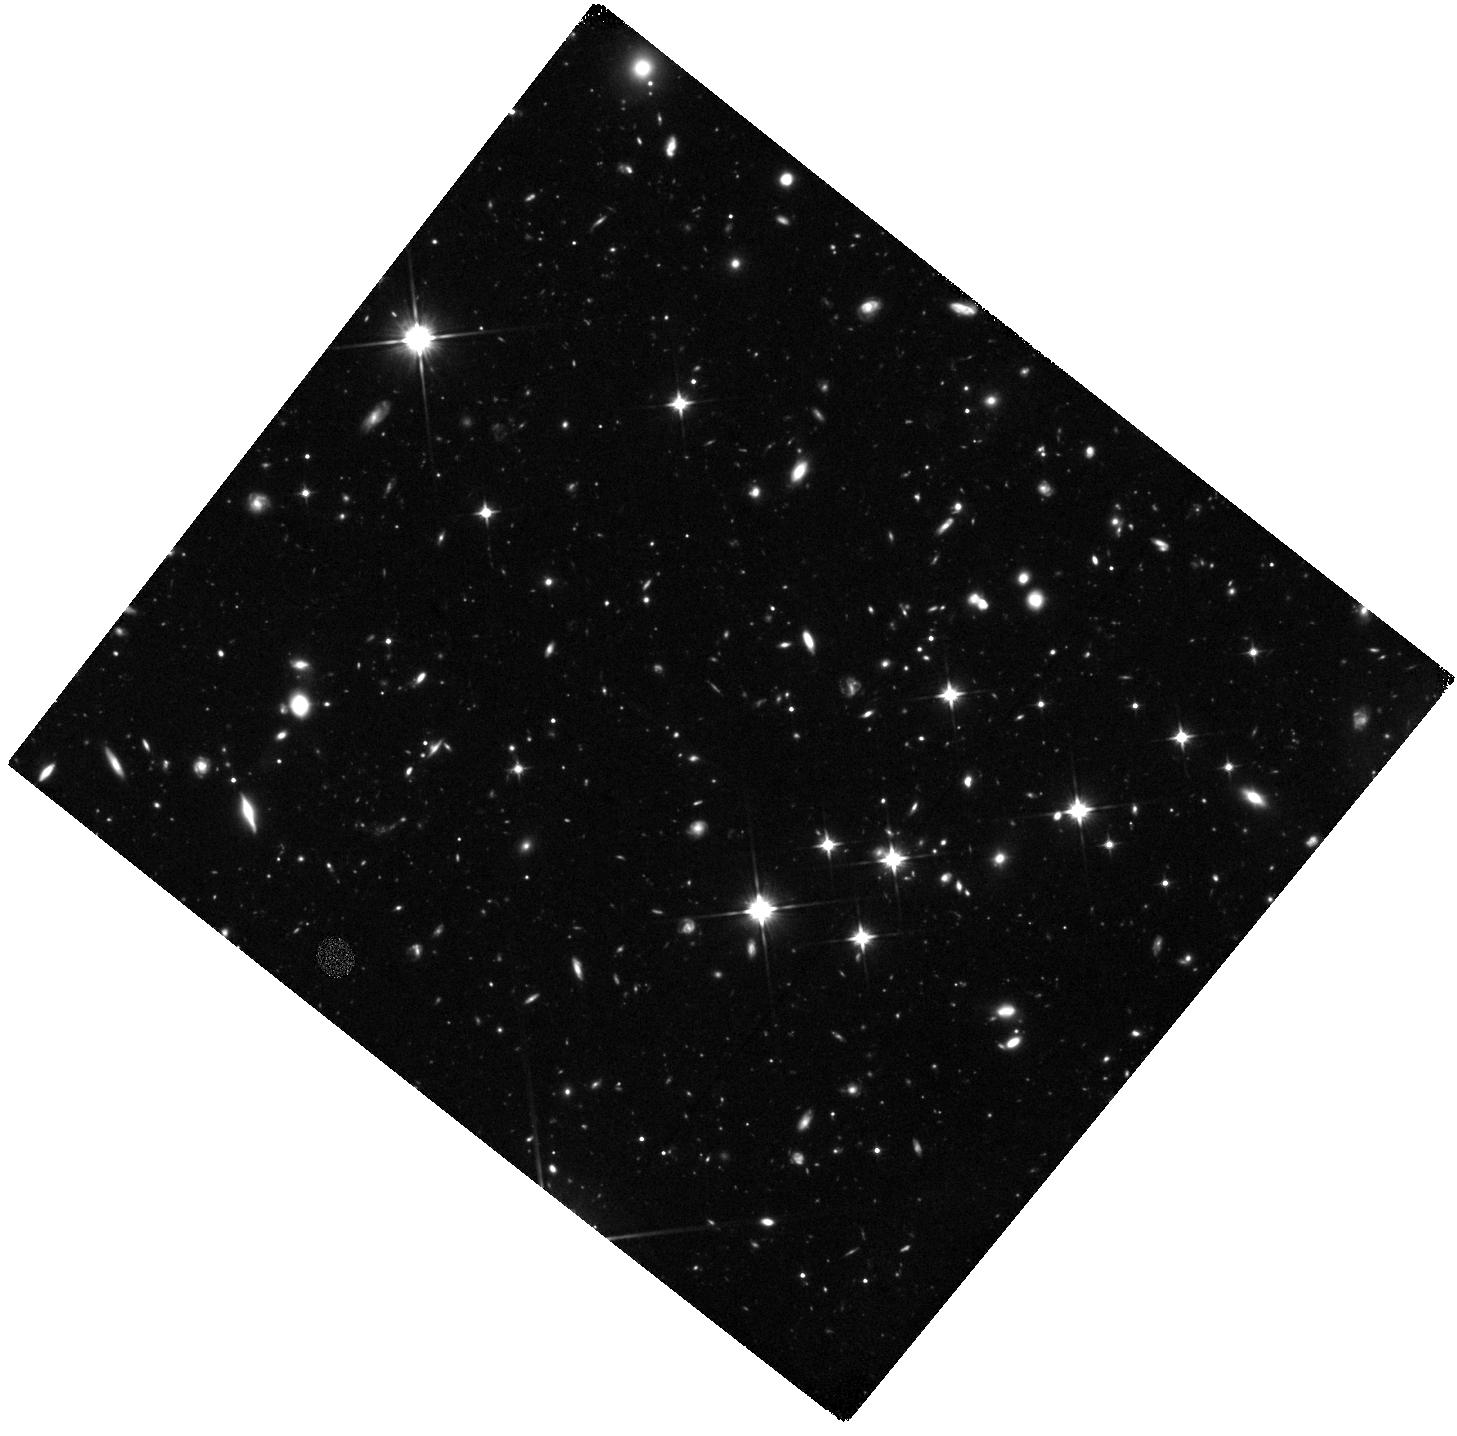
Target: GRB-060927
Instrument: WFC3/IR
Filter: F110W
Exposure: 3.9 h
Observation ID: hst_11734_08_wfc3_ir_f110w_ib5v08

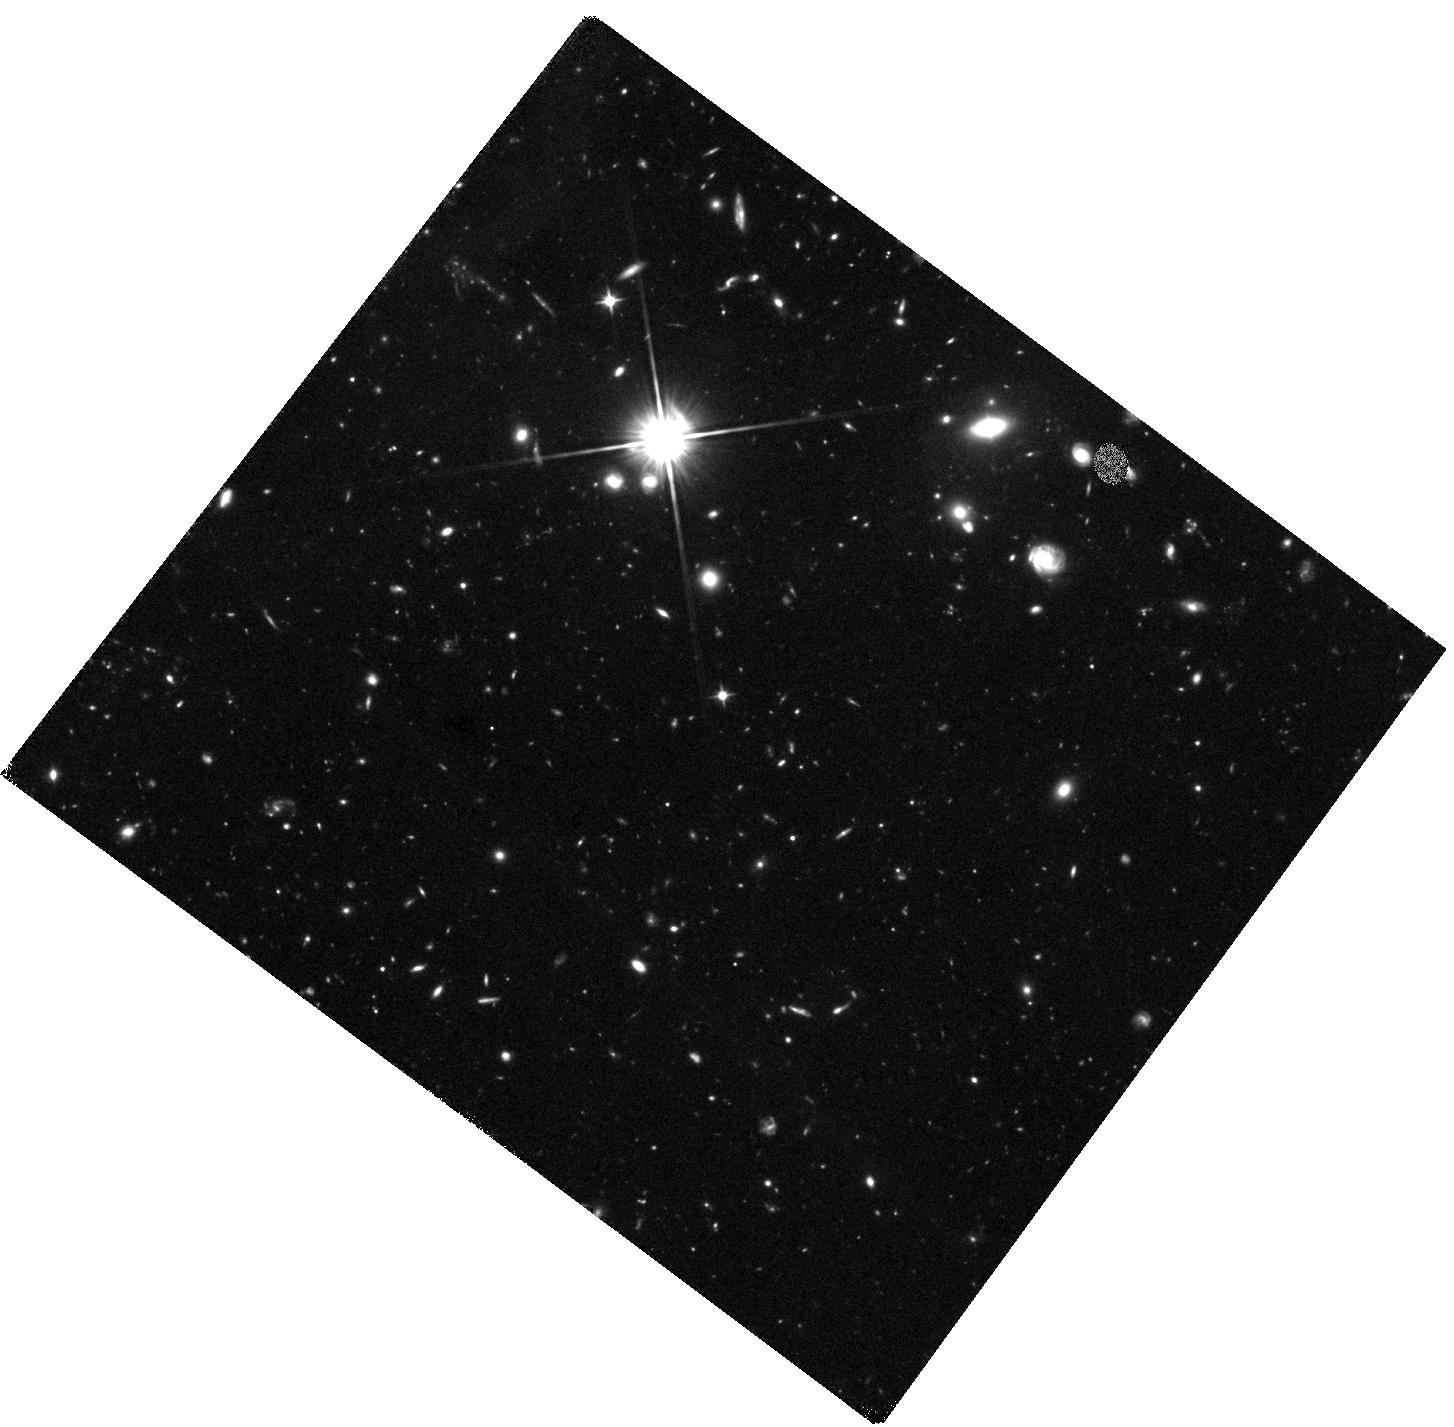
Target: GRB-060223
Instrument: WFC3/IR
Filter: F110W
Exposure: 2.3 h
Observation ID: hst_11734_01_wfc3_ir_f110w_ib5v01

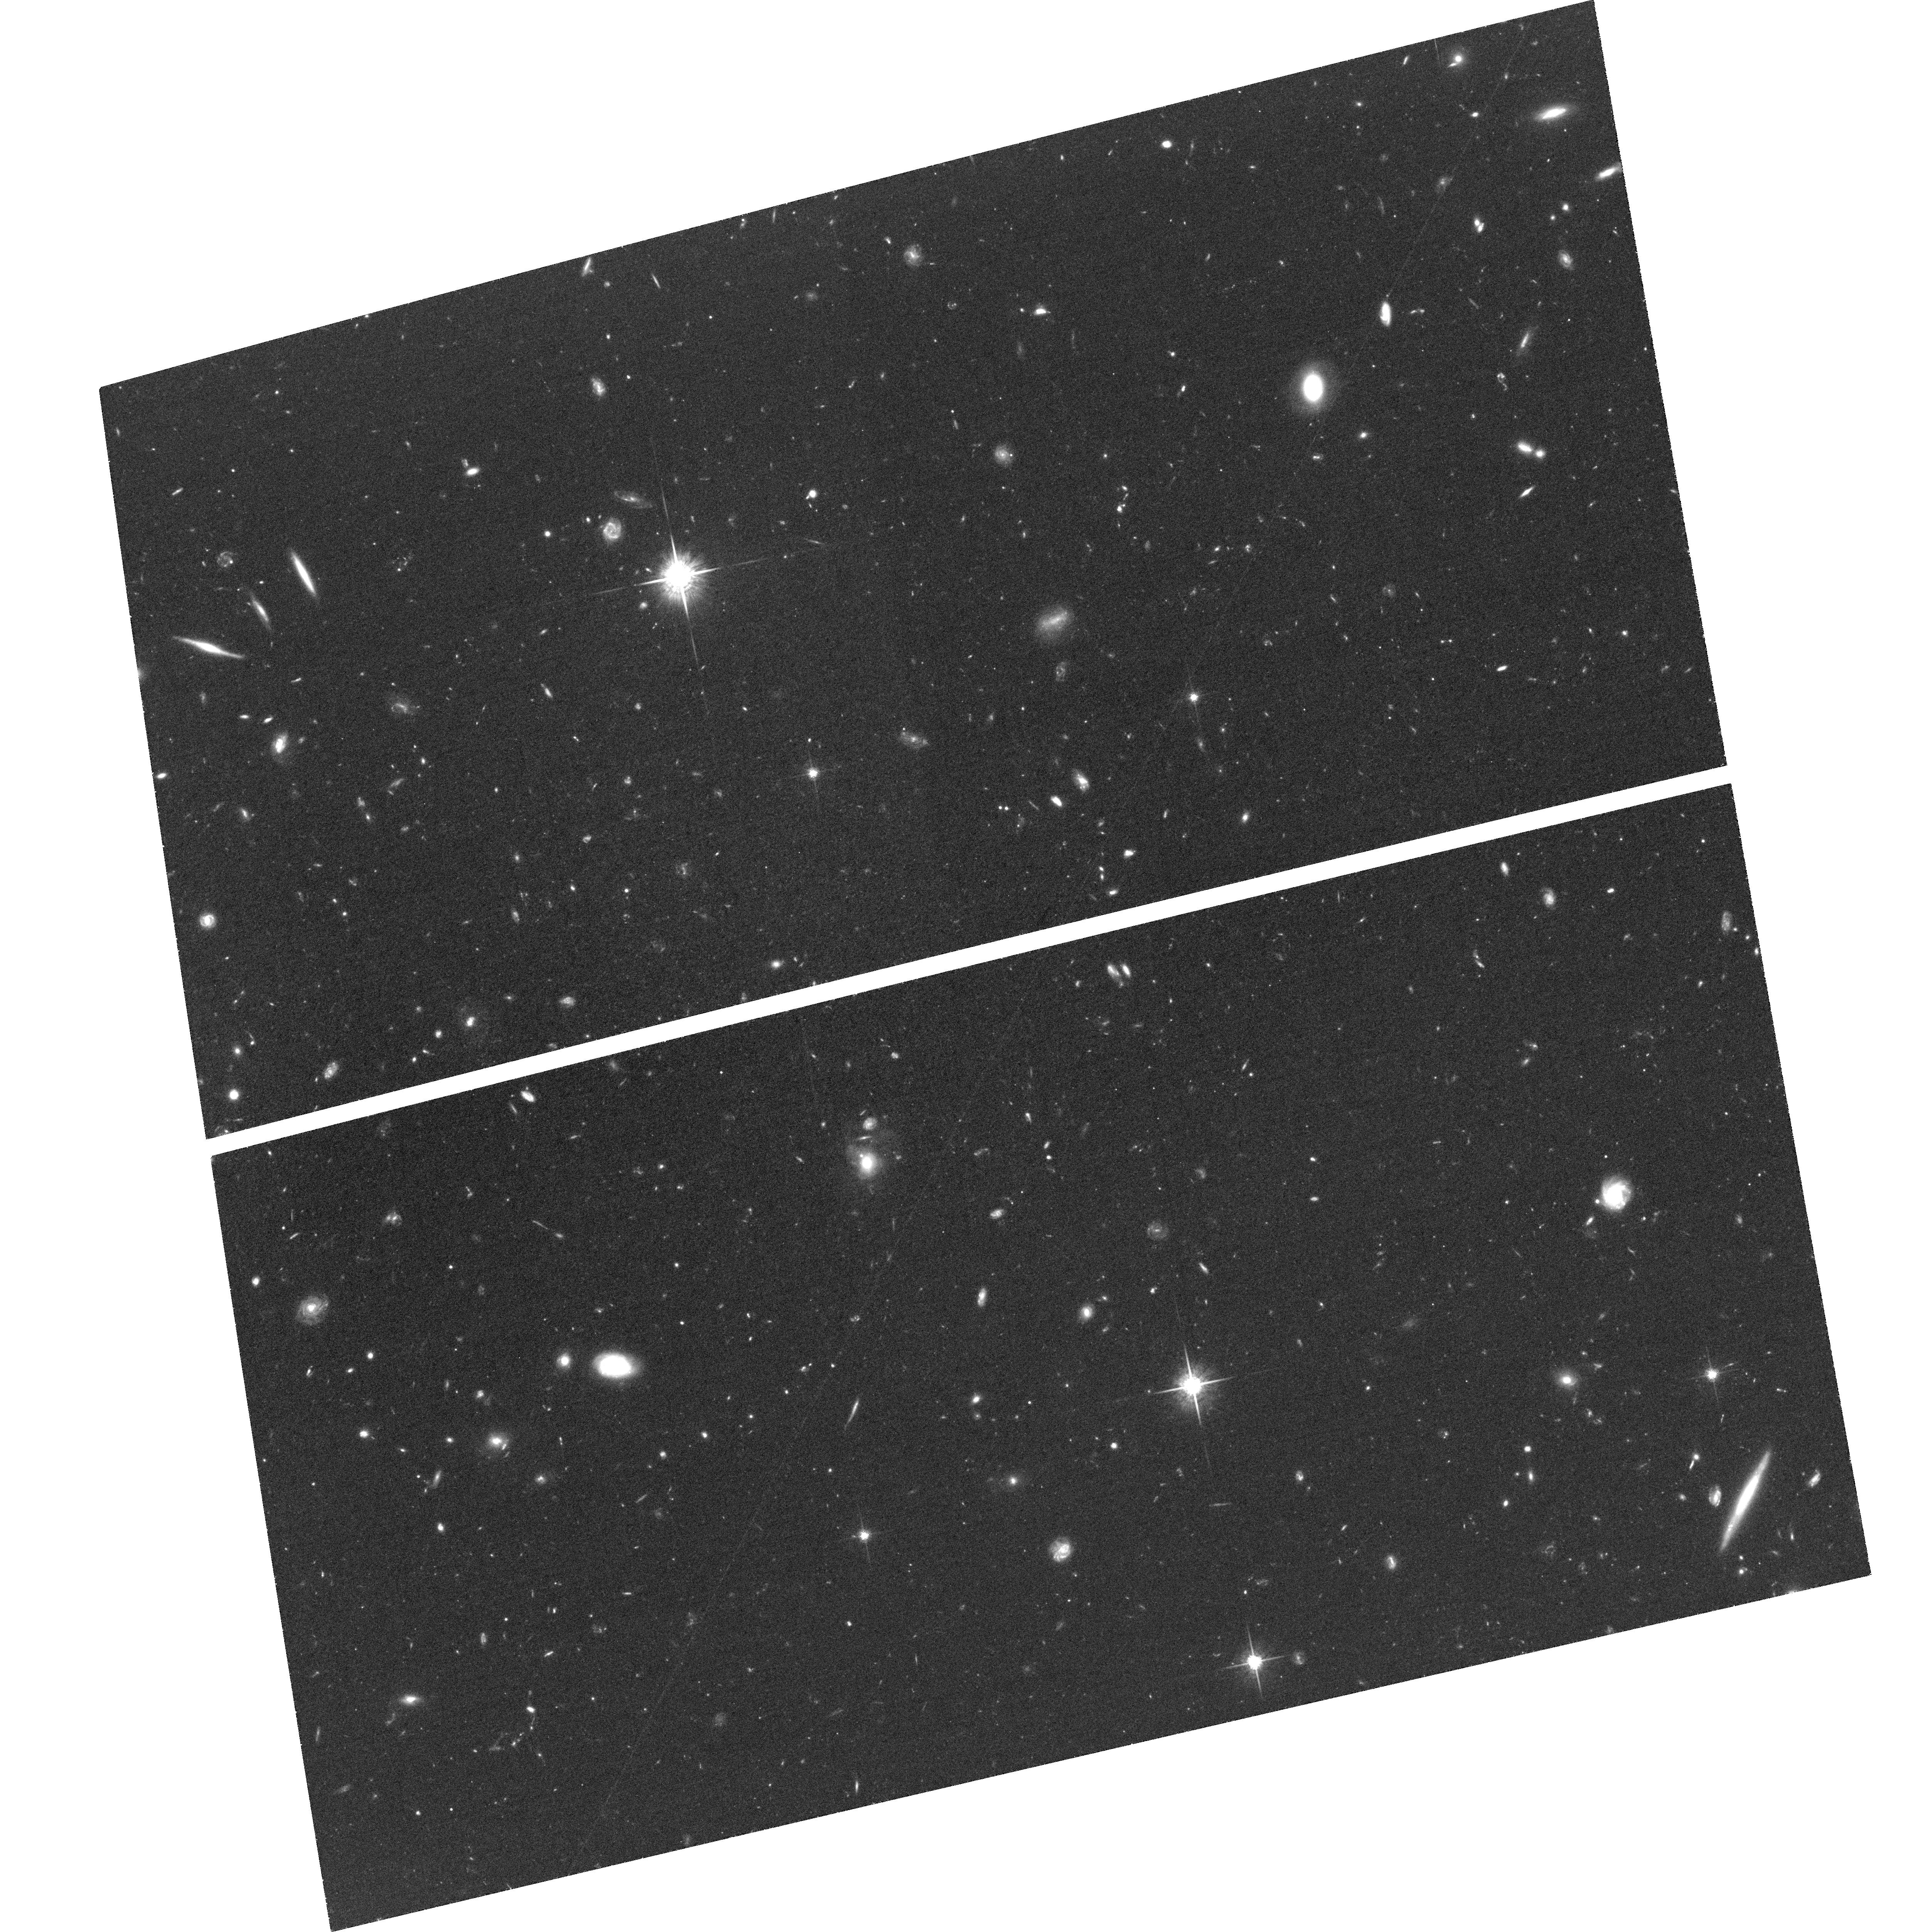
Target: GRB-050908
Instrument: ACS/WFC
Filter: F775W
Exposure: 2.2 h
Observation ID: hst_11734_03_acs_wfc_f775w_jb5v03

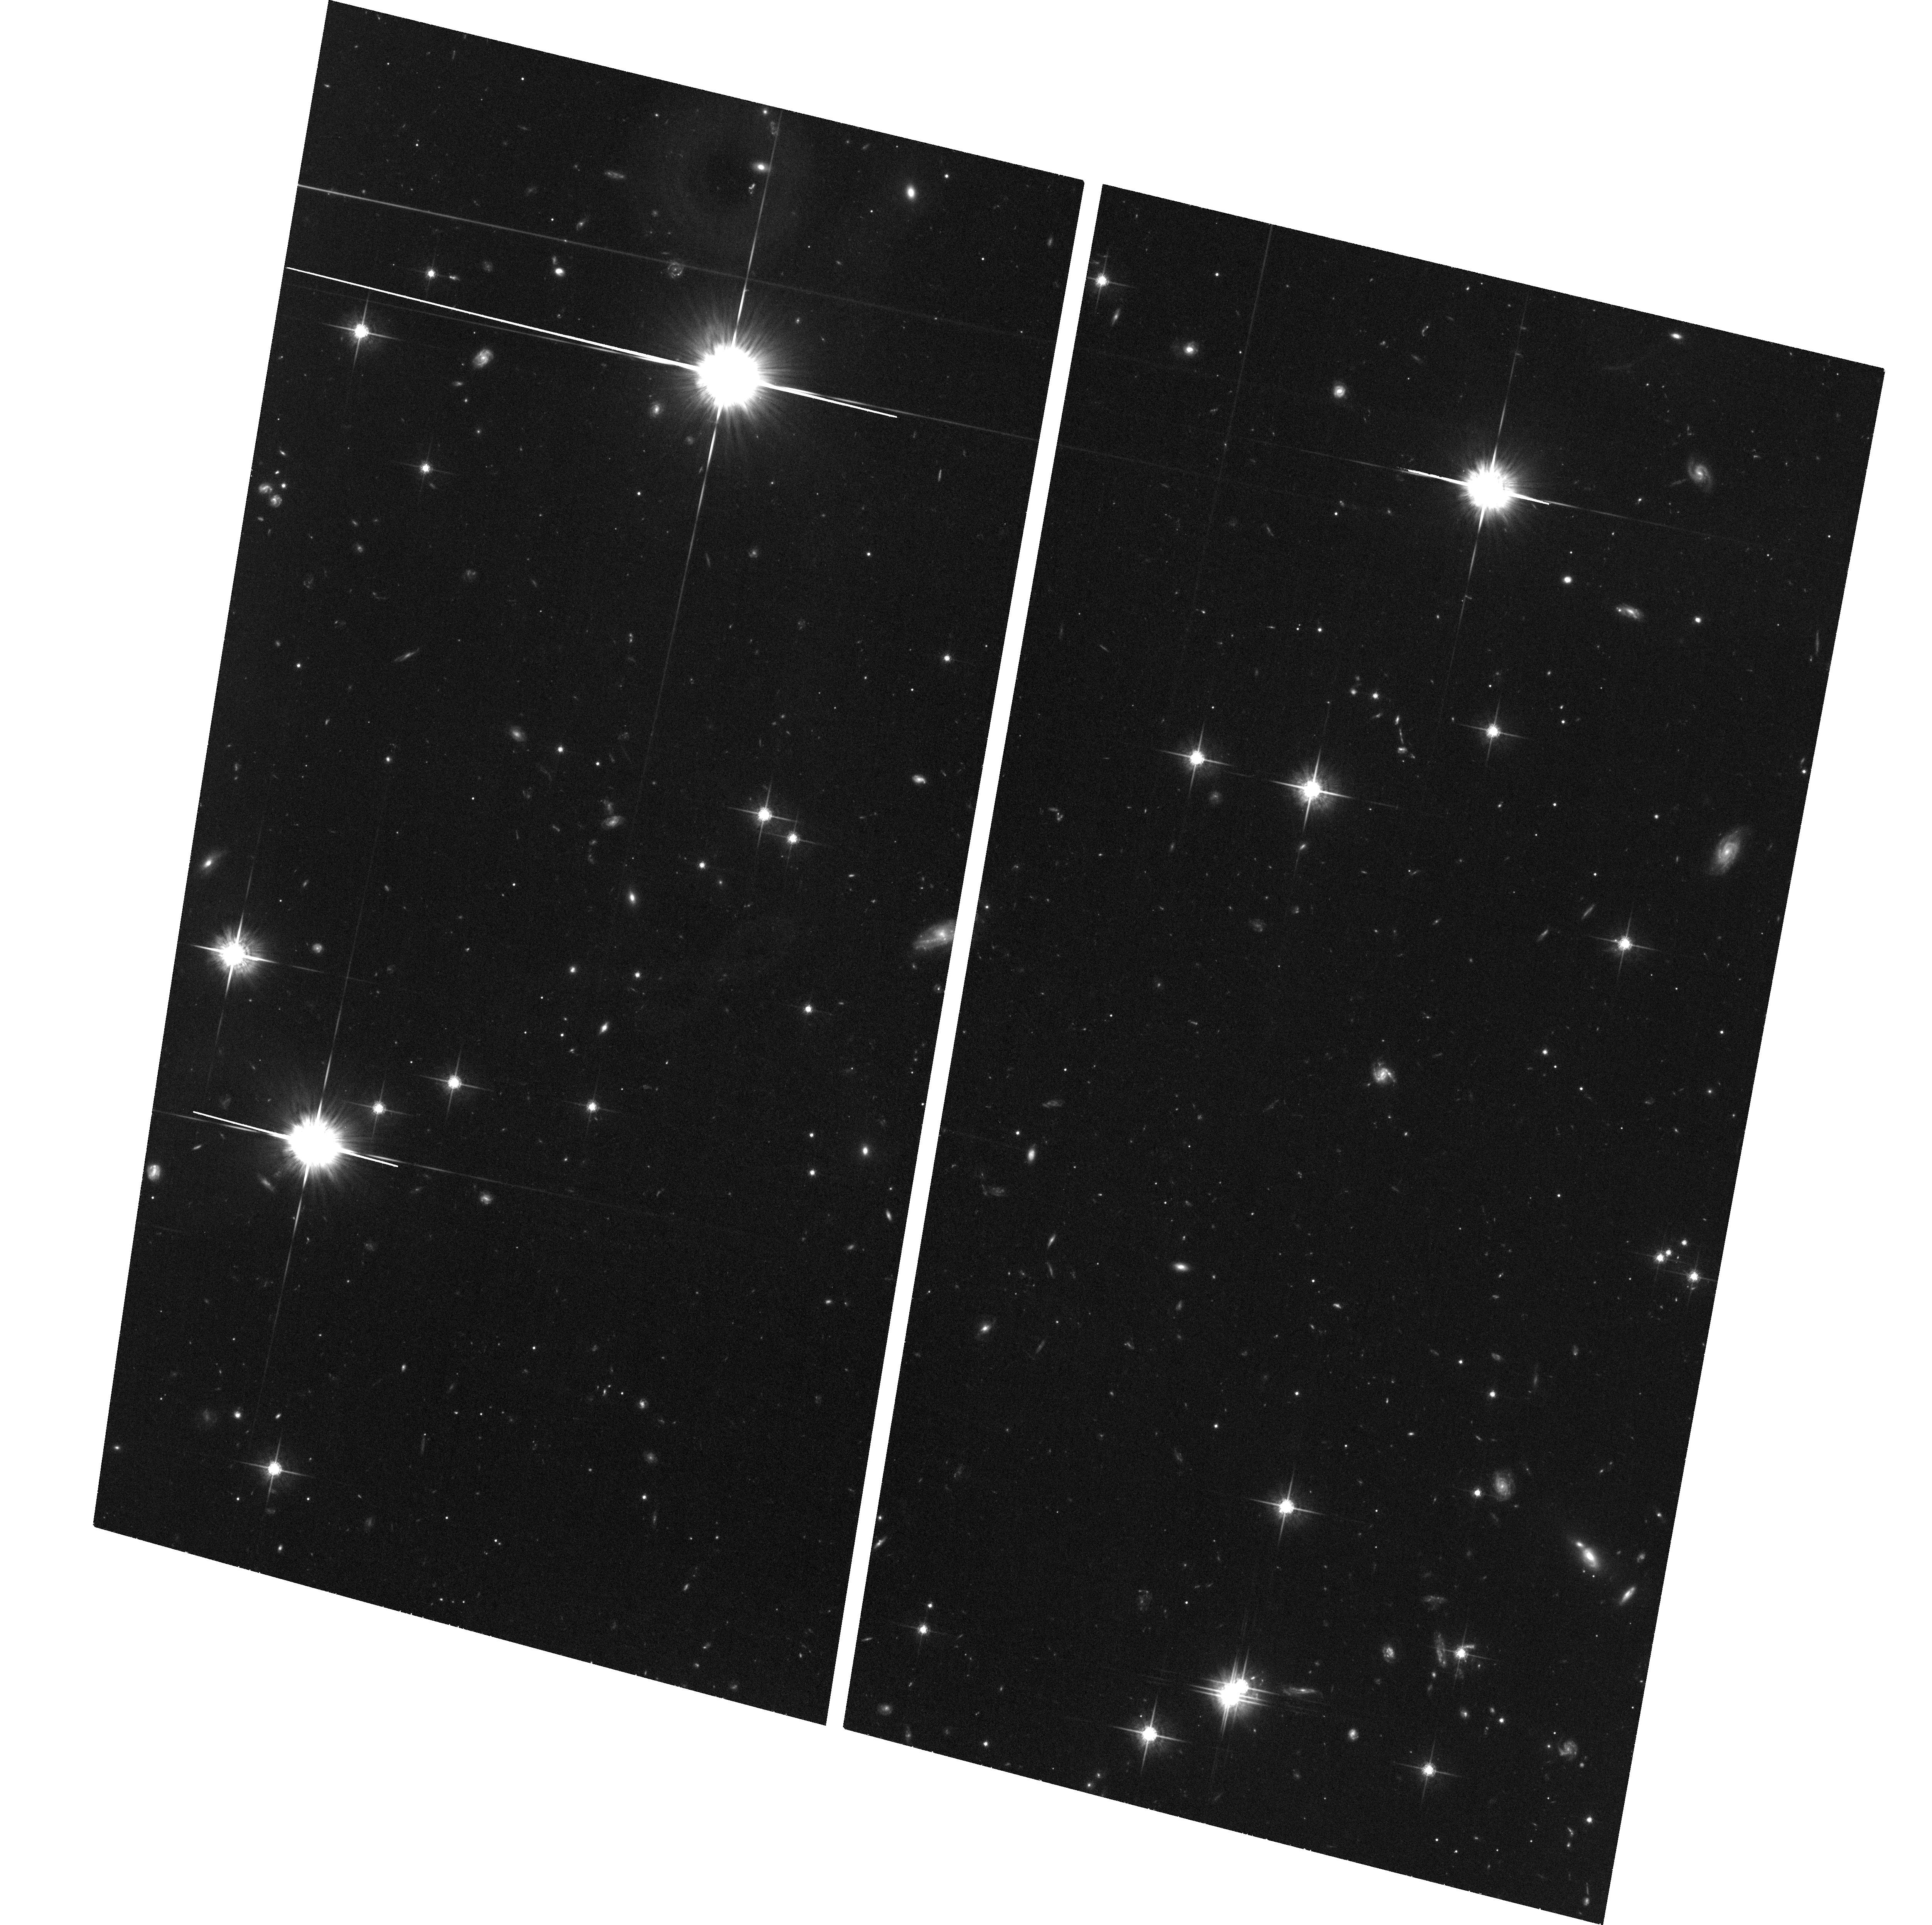
Target: GRB-060605
Instrument: ACS/WFC
Filter: F775W
Exposure: 2.2 h
Observation ID: hst_11734_07_acs_wfc_f775w_jb5v07

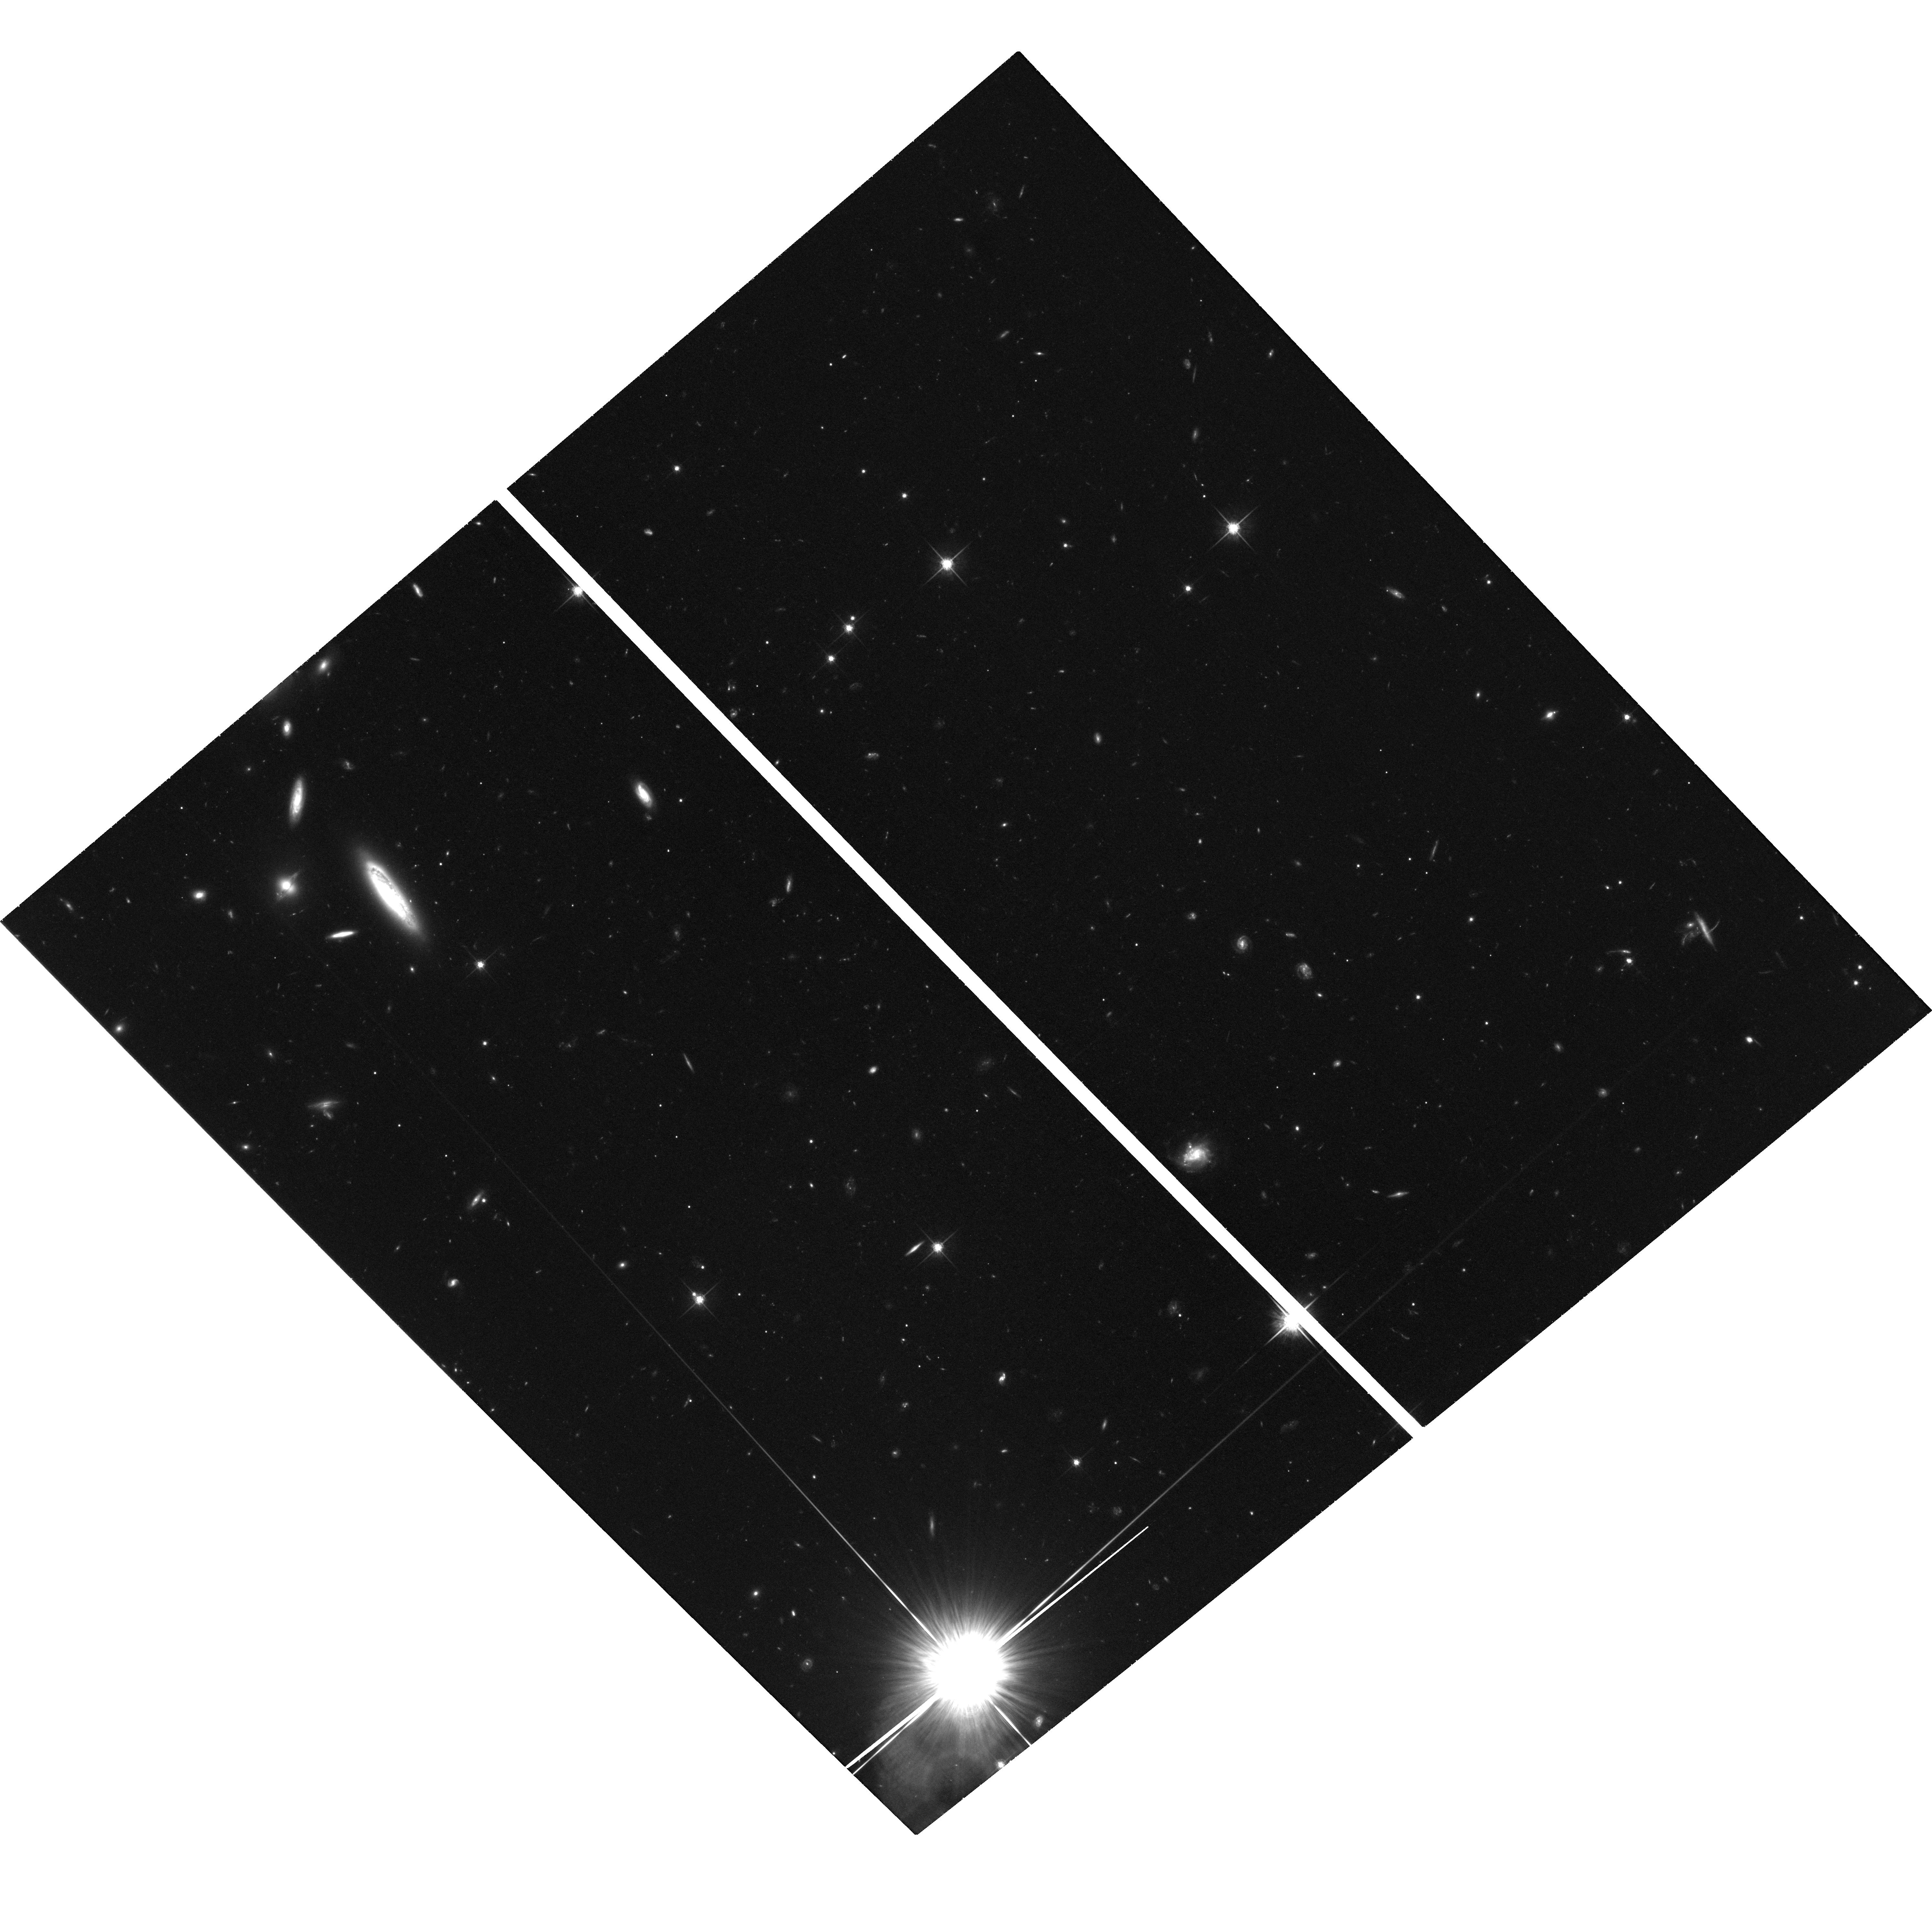
Target: GRB-050730
Instrument: ACS/WFC
Filter: F775W
Exposure: 2.2 h
Observation ID: hst_11734_02_acs_wfc_f775w_jb5v02

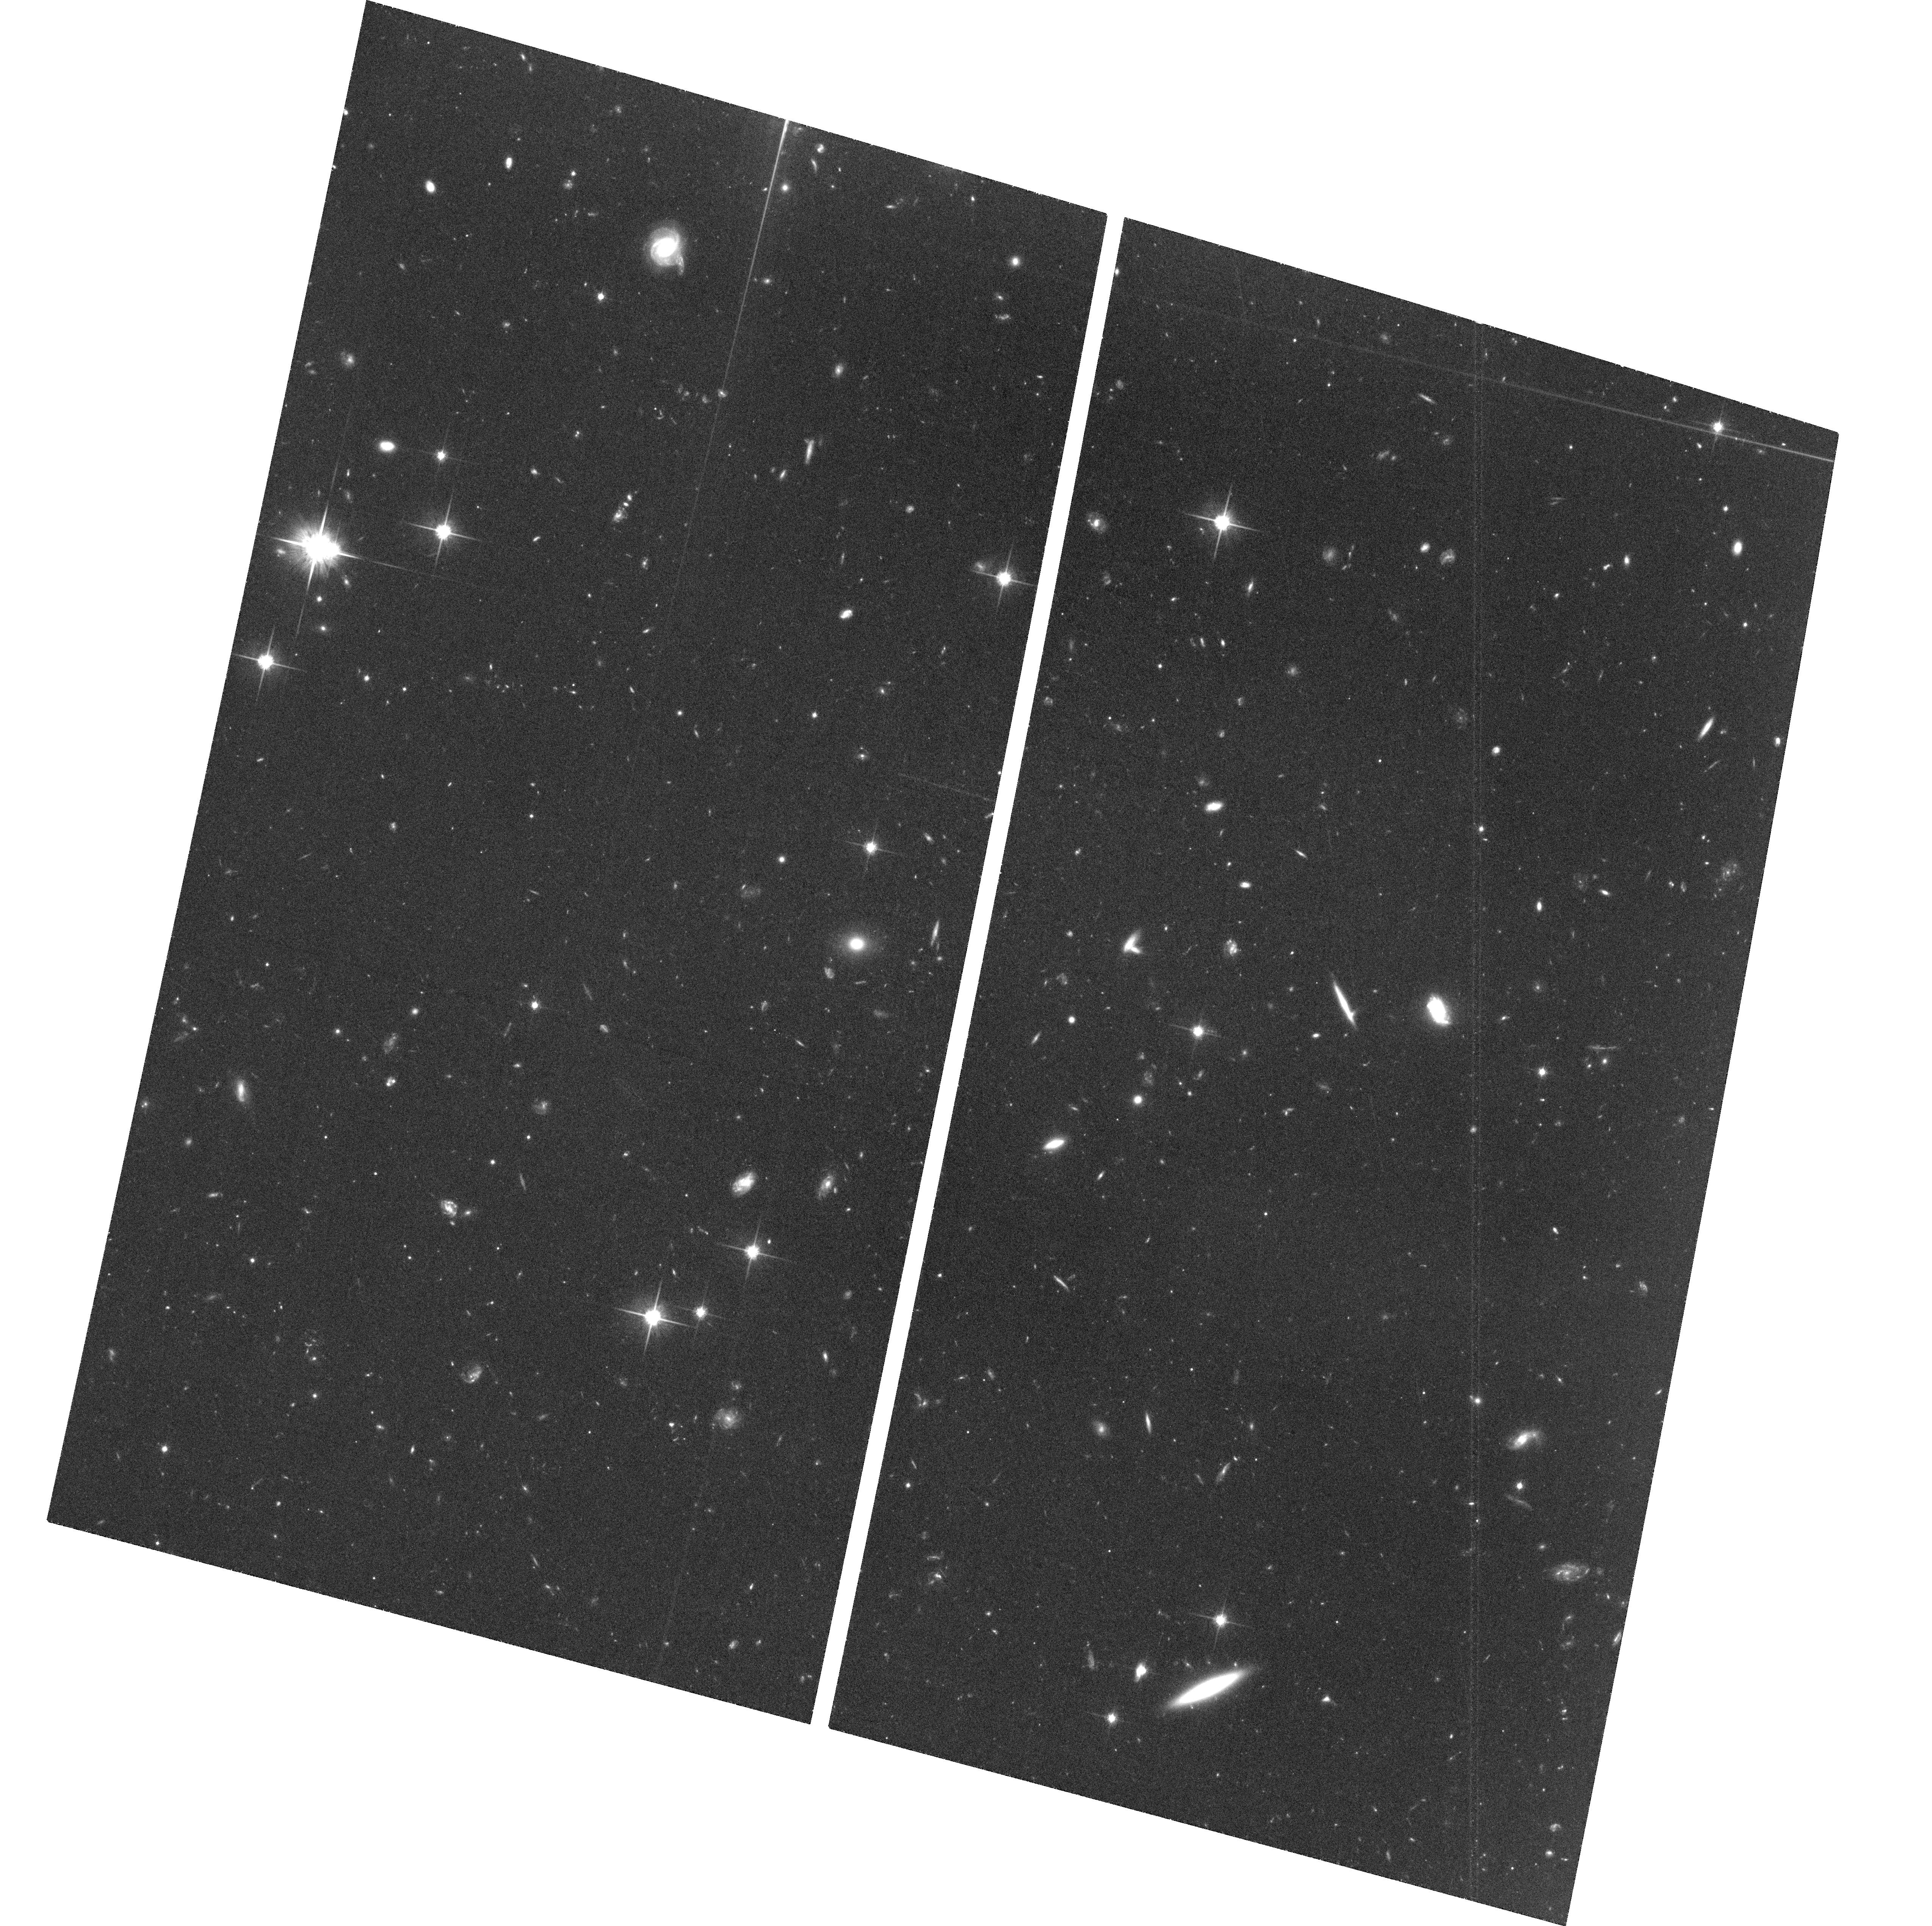
Target: GRB-060115
Instrument: ACS/WFC
Filter: F814W
Exposure: 2.2 h
Observation ID: hst_11734_04_acs_wfc_f814w_jb5v04

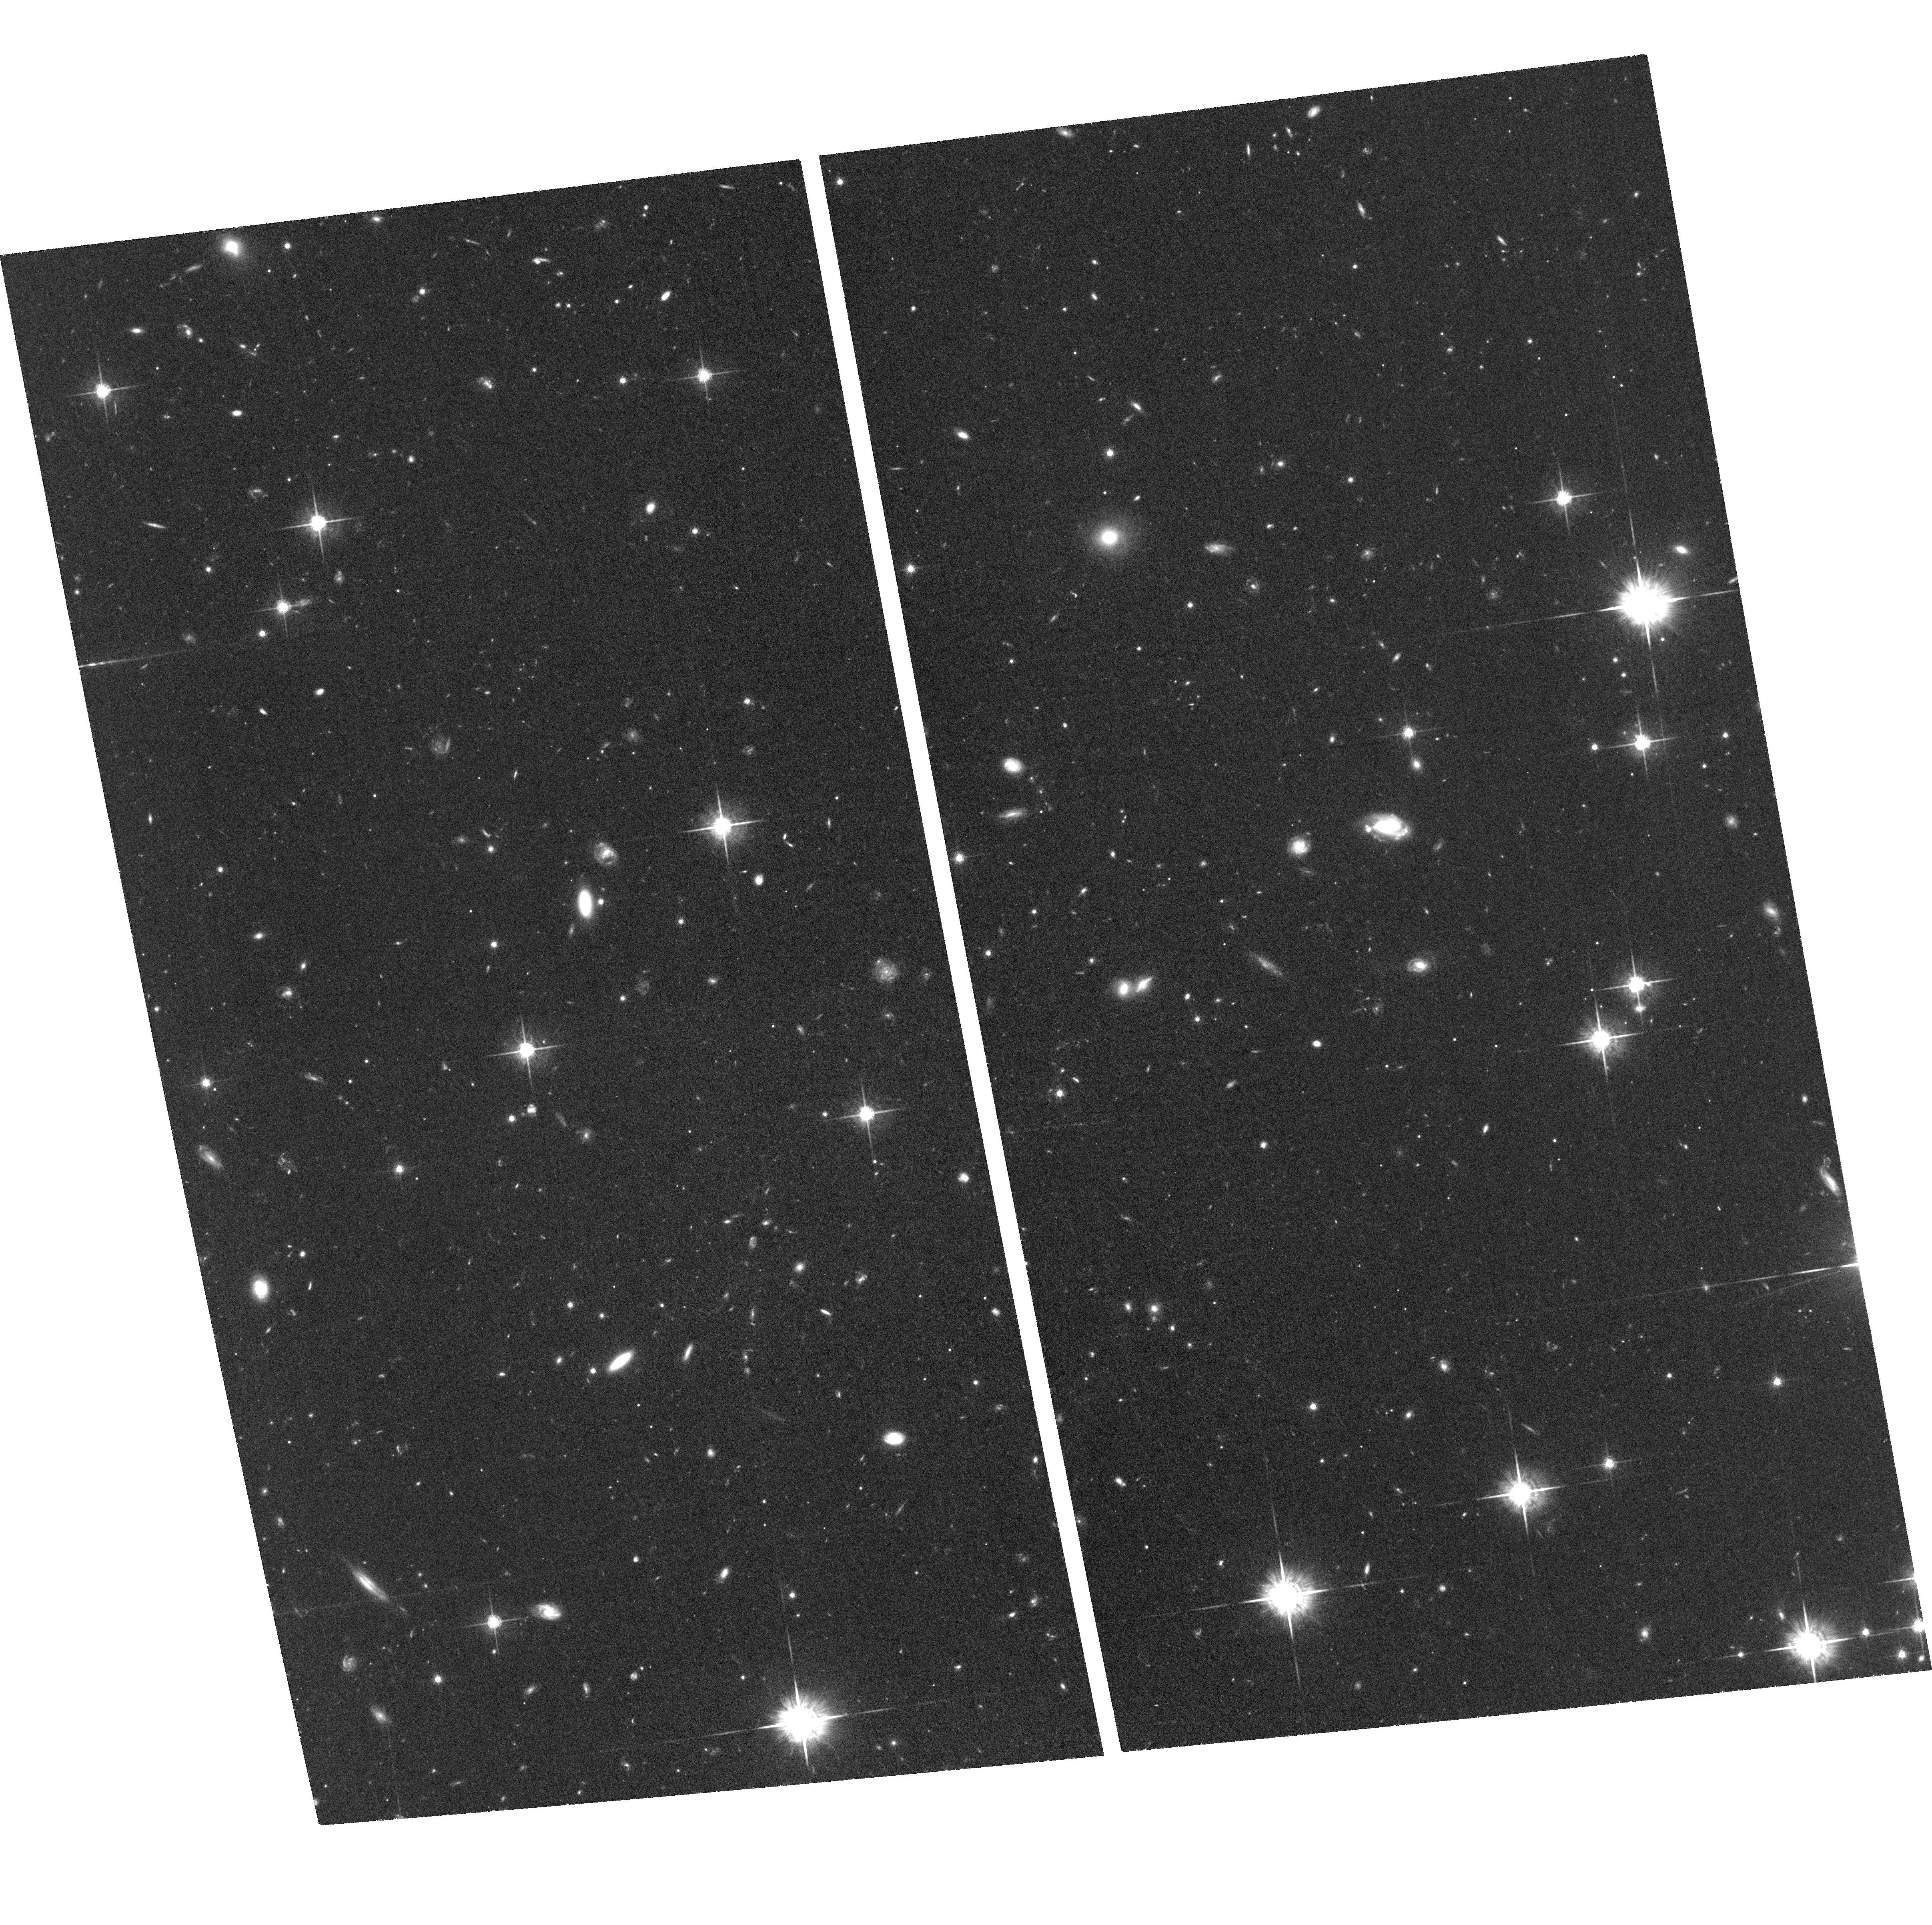
Target: GRB-061110B
Instrument: ACS/WFC
Filter: F775W
Exposure: 2.2 h
Observation ID: hst_11734_10_acs_wfc_f775w_jb5v10

The hosts of high redshift gamma-ray bursts (PI: Levan, Andrew James)

Gamma-ray bursts are the most luminous explosive events known, acting as beacons to the high redshift universe. Long duration GRBs have their origin in the collapse of massive stars and thus select star forming galaxies across a wide range of redshift. Due to their bright afterglows we can study the details of GRB host galaxies via absorption spectroscopy, providing redshifts, column densities and metallicities for galaxies far too faint to be accessible directly with current technology. We have already obtained deep ground based observations for many hosts and here propose ACS/WFC and WFC3 observations of the fields of bursts at z>3 which are undetected in deep ground based images. These observations will study the hosts in emission, providing luminosities and morphologies and will enable the construction of a sample of high-z galaxies with more detailed physical properties than has ever been possible before.